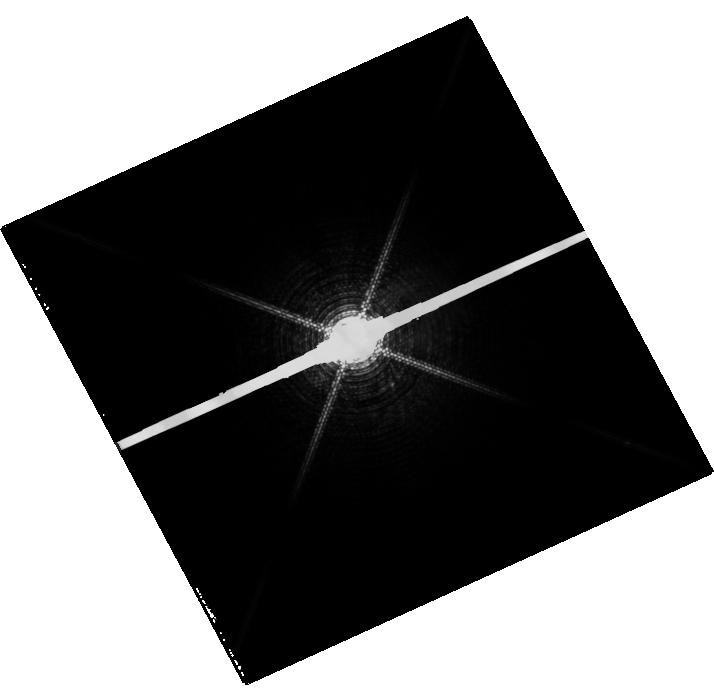
Target: PROCYON. Instrument: WFC3/UVIS. Filter: F953N. Exposure: 13 min. Observation ID: hst_11786_01_wfc3_uvis_f953n_ib7j01

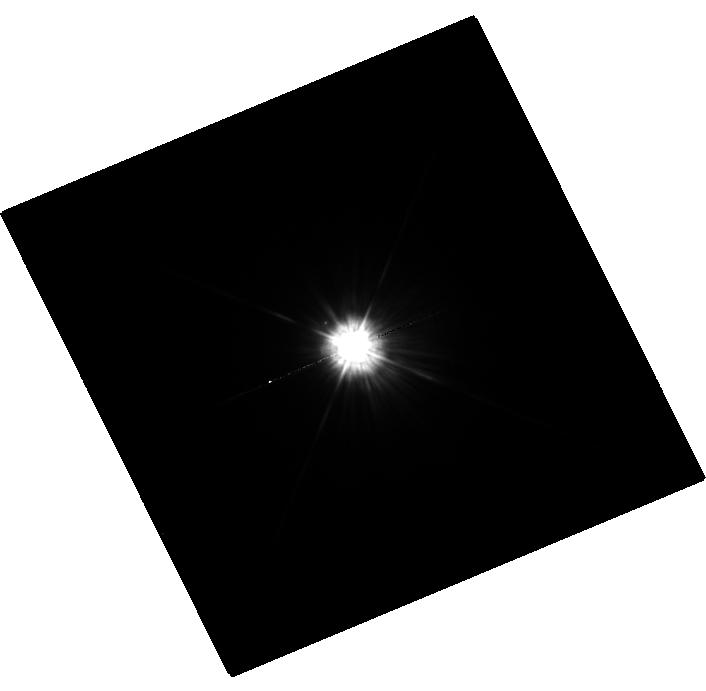
Target: MU-CAS. Instrument: WFC3/UVIS. Filter: F225W. Exposure: 35 min. Observation ID: hst_11786_02_wfc3_uvis_f225w_ib7j02

HST Observations of Astrophysically Important Visual Binaries (PI: Bond, Howard E.)

This is a continuation of a project begun in Cycle 7 and continued up through Cycle 14. The program consists of annual FGS or WFPC2 observations of three visual binary stars that will yield fundamental astrophysical results, once their orbits and masses are determined. In Cycle 17 we are changing WFPC2 to WFC3. Our targets are the following: (1) Procyon (P = 40.9 yr), for which our first WFPC2 images yielded an extremely accurate angular separation of the bright F star and its much fainter white-dwarf companion. Combined with ground-based astrometry of the bright star, our observation significantly revised downward the derived masses, and brought Procyon A into much better agreement with theoretical evolutionary masses for the first time. With the continued monitoring proposed here, we will obtain masses to an accuracy of better than 1%, providing a testbed for theories of both Sun-like stars and white dwarfs. (2) G 107-70, a close double white dwarf (P = 18.5 yr) that promises to add two accurate masses to the tiny handful of white-dwarf masses that are directly known from dynamical measurements. (3) Mu Cas (P = 20.8 yr), a famous nearby metal-deficient G dwarf for which accurate masses will lead to the stars' helium contents, with cosmological implications. For all three stars, we will also be setting increasingly stringent limits on the presence of planetary-mass bodies in the systems.